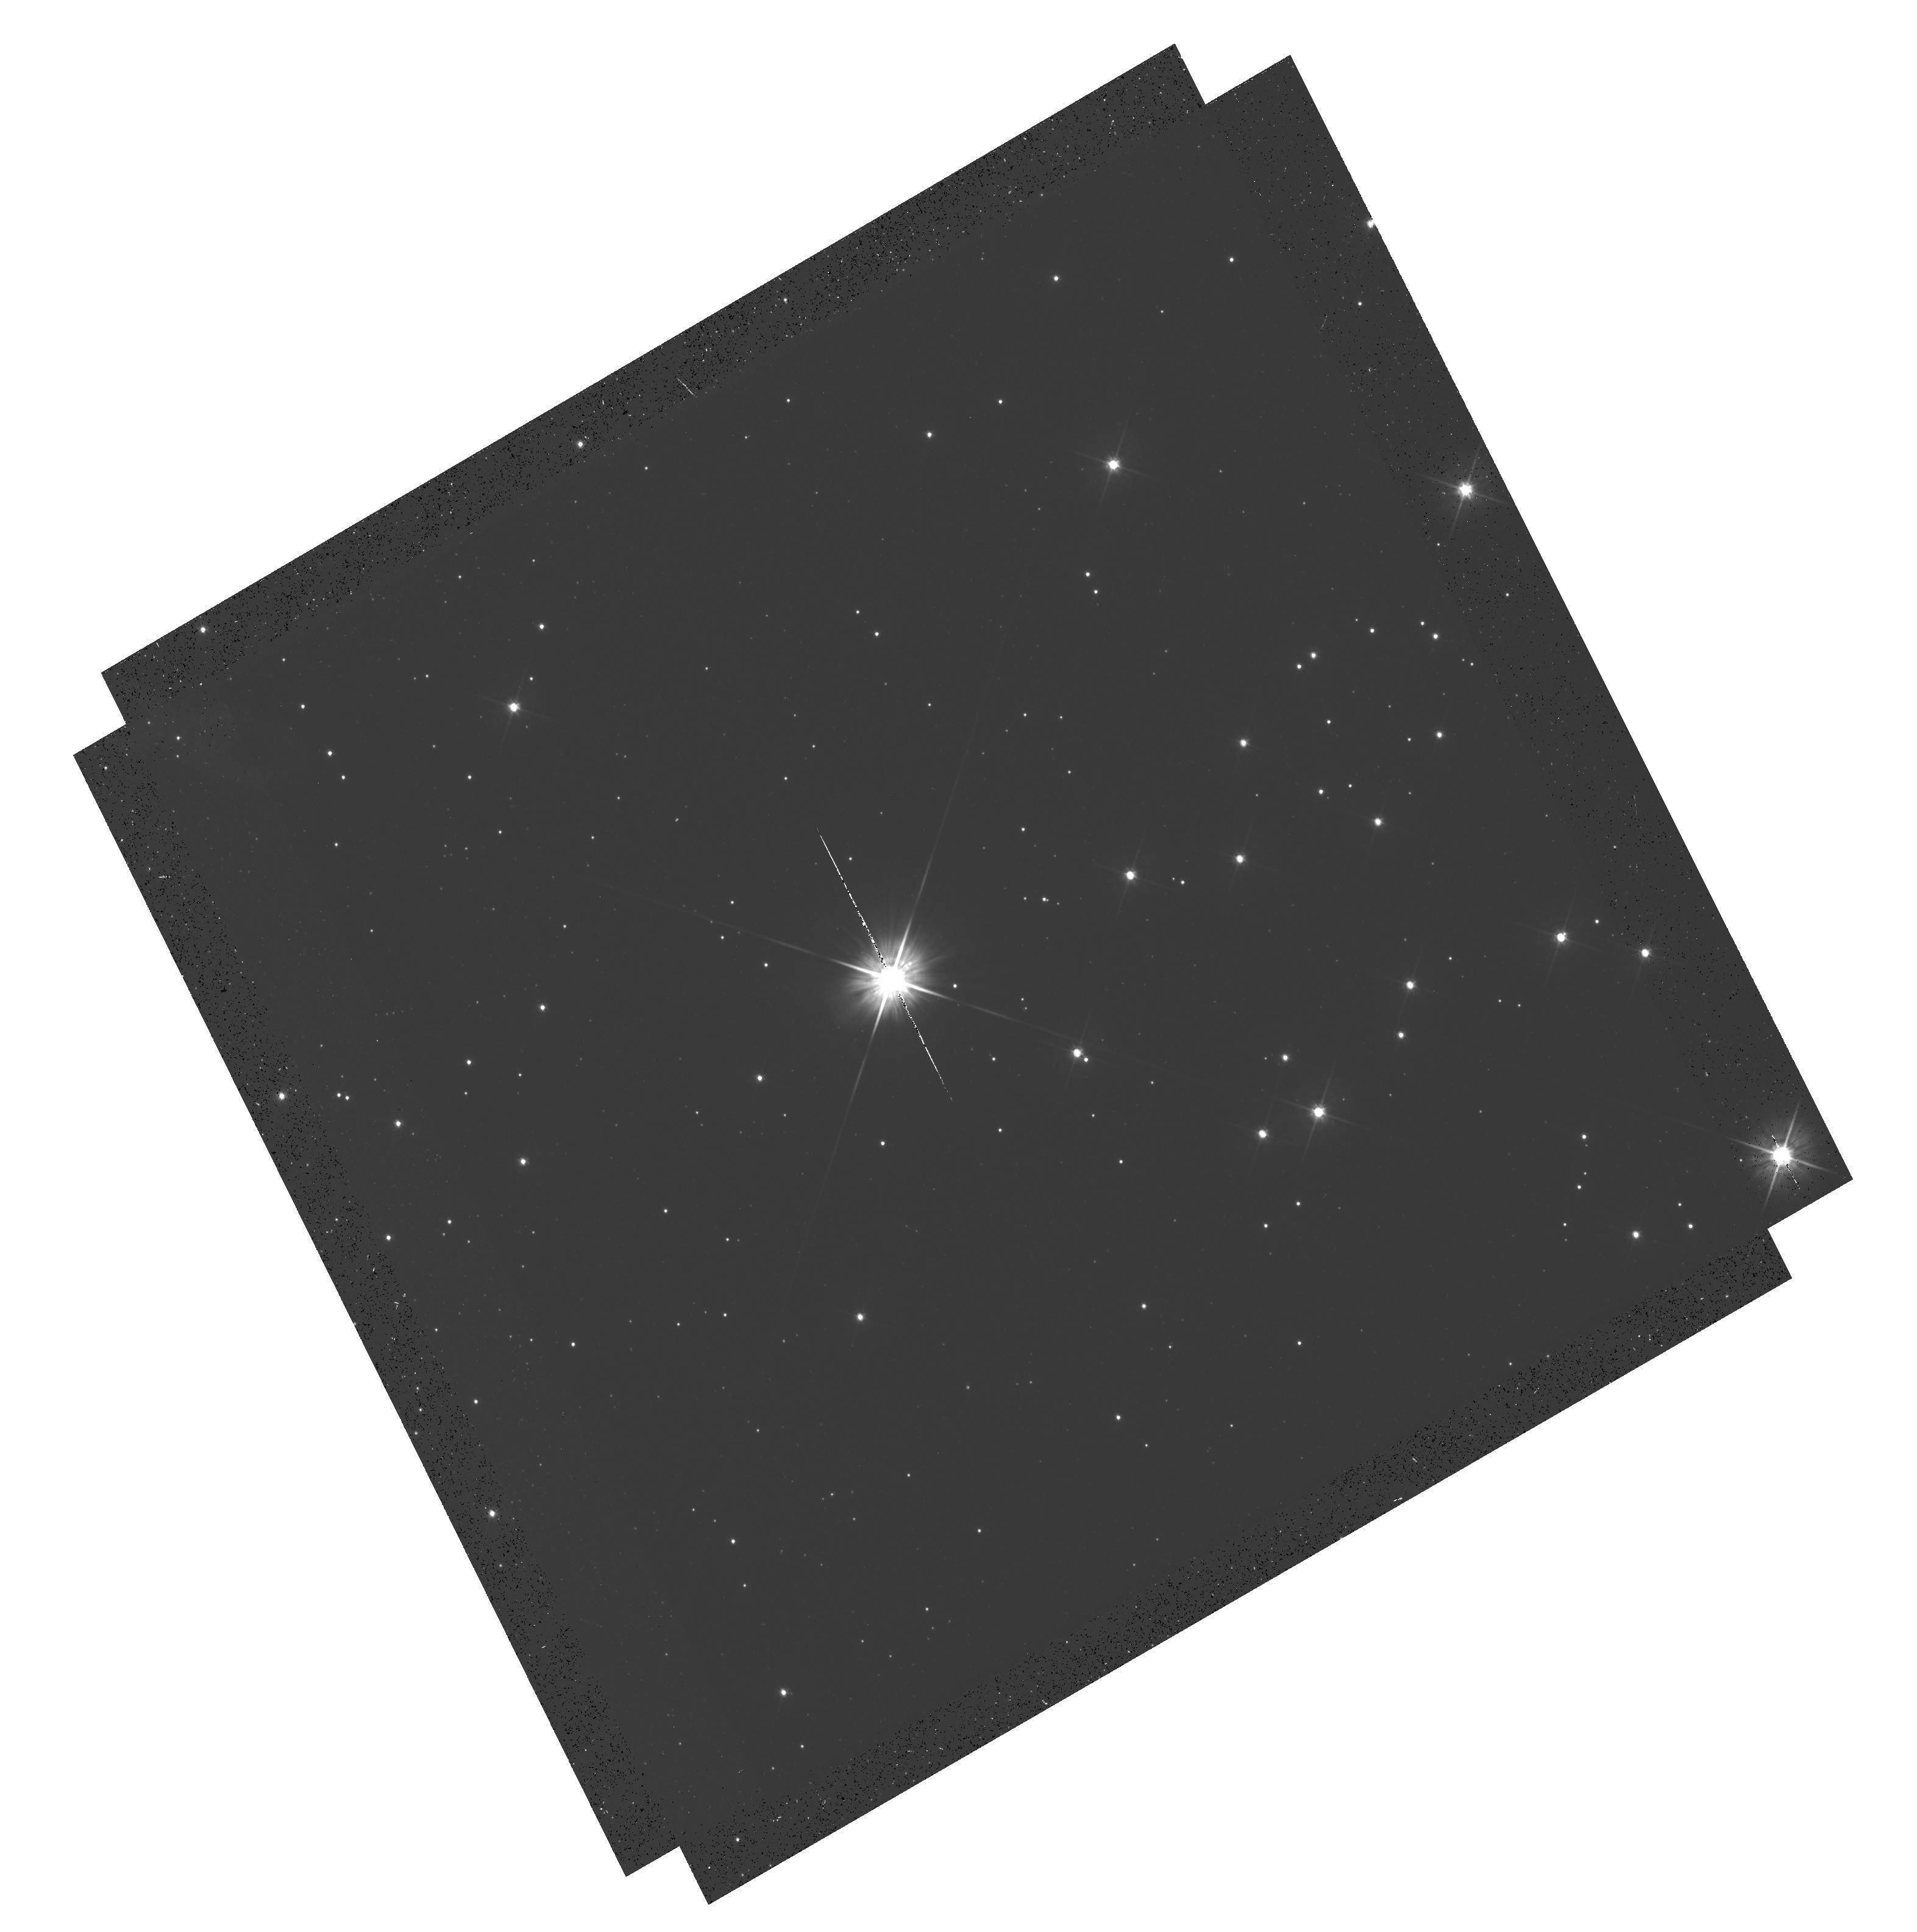
Target: PROXIMA-CEN-SOURCE. Instrument: WFC3/UVIS. Filter: F555W. Exposure: 17 min. Observation ID: hst_13466_02_wfc3_uvis_f555w_icdc02

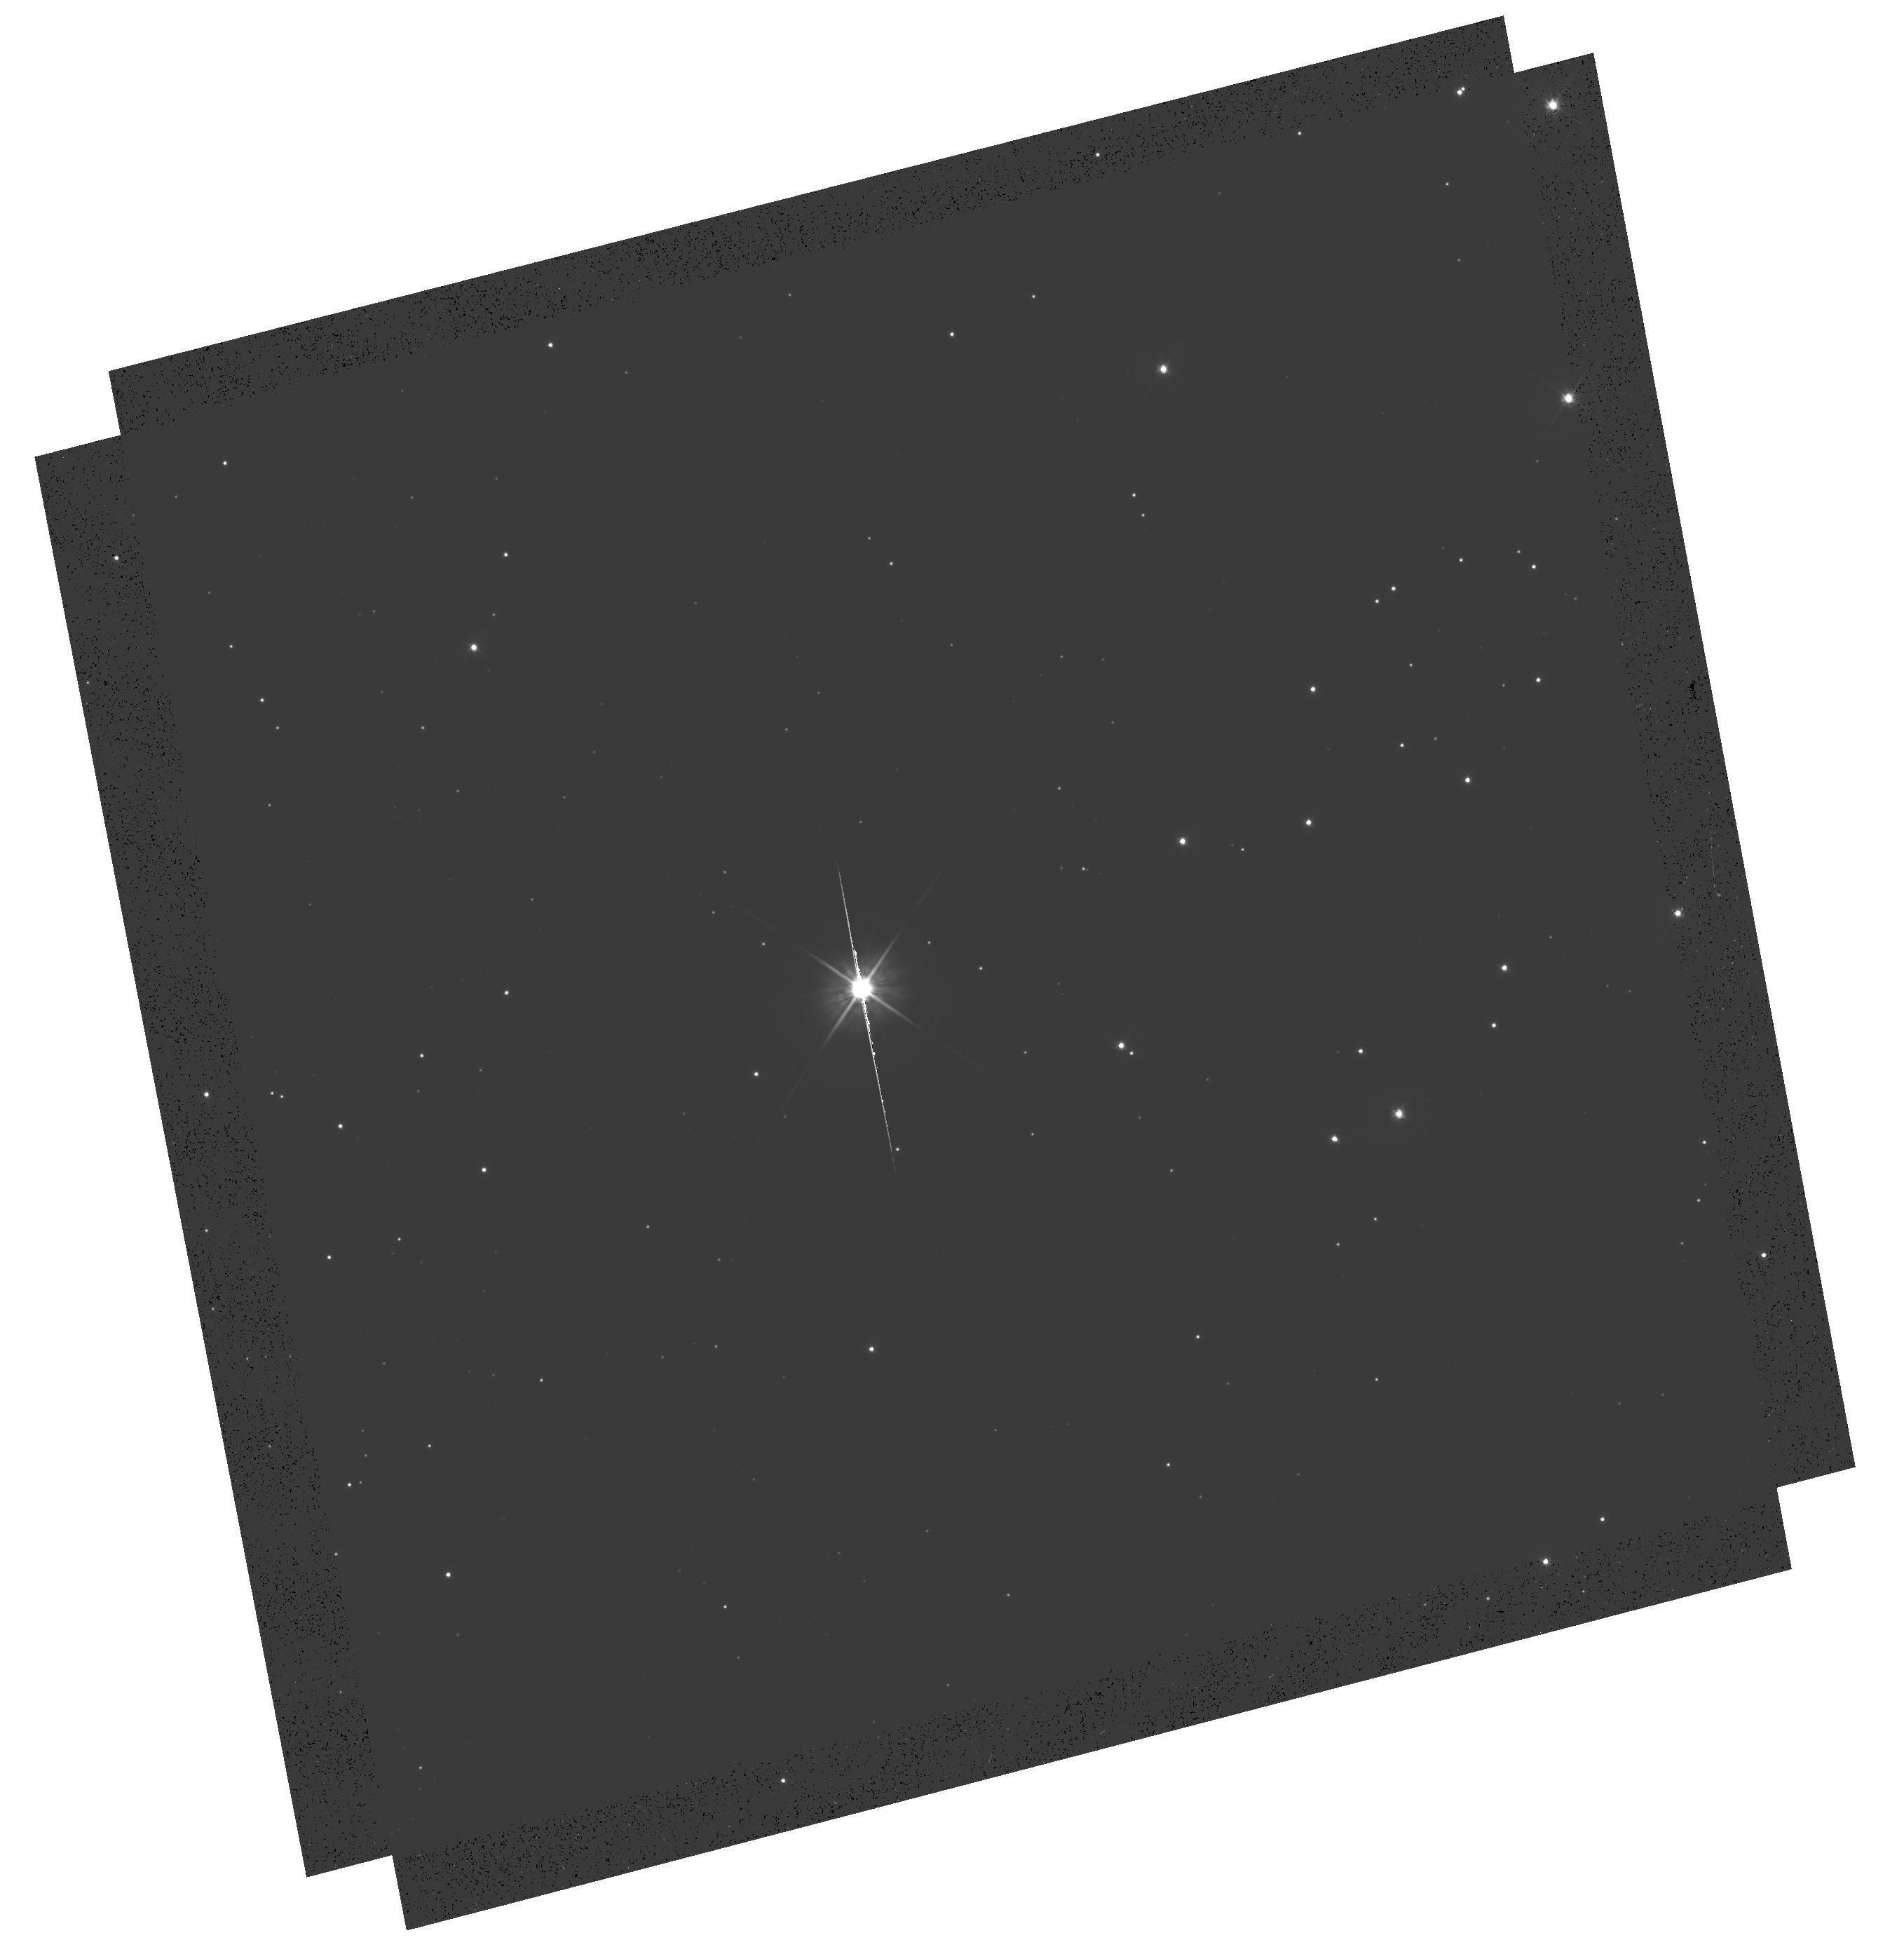
Target: PROXIMA-CEN-SOURCE. Instrument: WFC3/UVIS. Filter: F555W. Exposure: 20 min. Observation ID: hst_13466_03_wfc3_uvis_f555w_icdc03

Determining the Mass of Proxima Centauri through Astrometric Microlensing (PI: Sahu, Kailash C.)

We propose to determine the mass of our nearest neighbor, Proxima Centauri, using the novel technique of astrometric microlensing. Proxima is a dM6e star, with an estimated mass of about 0.12 Msun, lying at a distance of 1.3 pc and having a large proper motion of 3.8 arcsec/yr. In a reprise of the famous 1919 solar eclipse that verified general relativity, Proxima will pass in front of a pair of 18th-magnitude background stars in 2015, affording us two independent opportunities to measure the relativistic deflection. The first passage will occur in May 2015 (impact parameter 1.5 arcsec), and the second in June 2015 (impact parameter 1.4 arcsec). As Proxima passes in front, it will cause a relativistic deflection of the background stars' images by ~0.5 milliarcsec, an amount readily detectable with HST/WFC3. The gravitational deflection angle depends only upon the distances and relative positions of the stars, and the mass of the lens (Proxima). Since the distance to Proxima is well known from accurate parallax measurements, and the relative stellar positions can be determined precisely before the event, the astrometric measurement offers a unique and direct method to measure the mass of a single, isolated star. We anticipate better than 10% accuracy for the mass determination. The mass of Proxima is of special interest because it is the nearest M dwarf, representing the most common type of star in the Galaxy, for which the mass-luminosity relation is still uncertain at present.